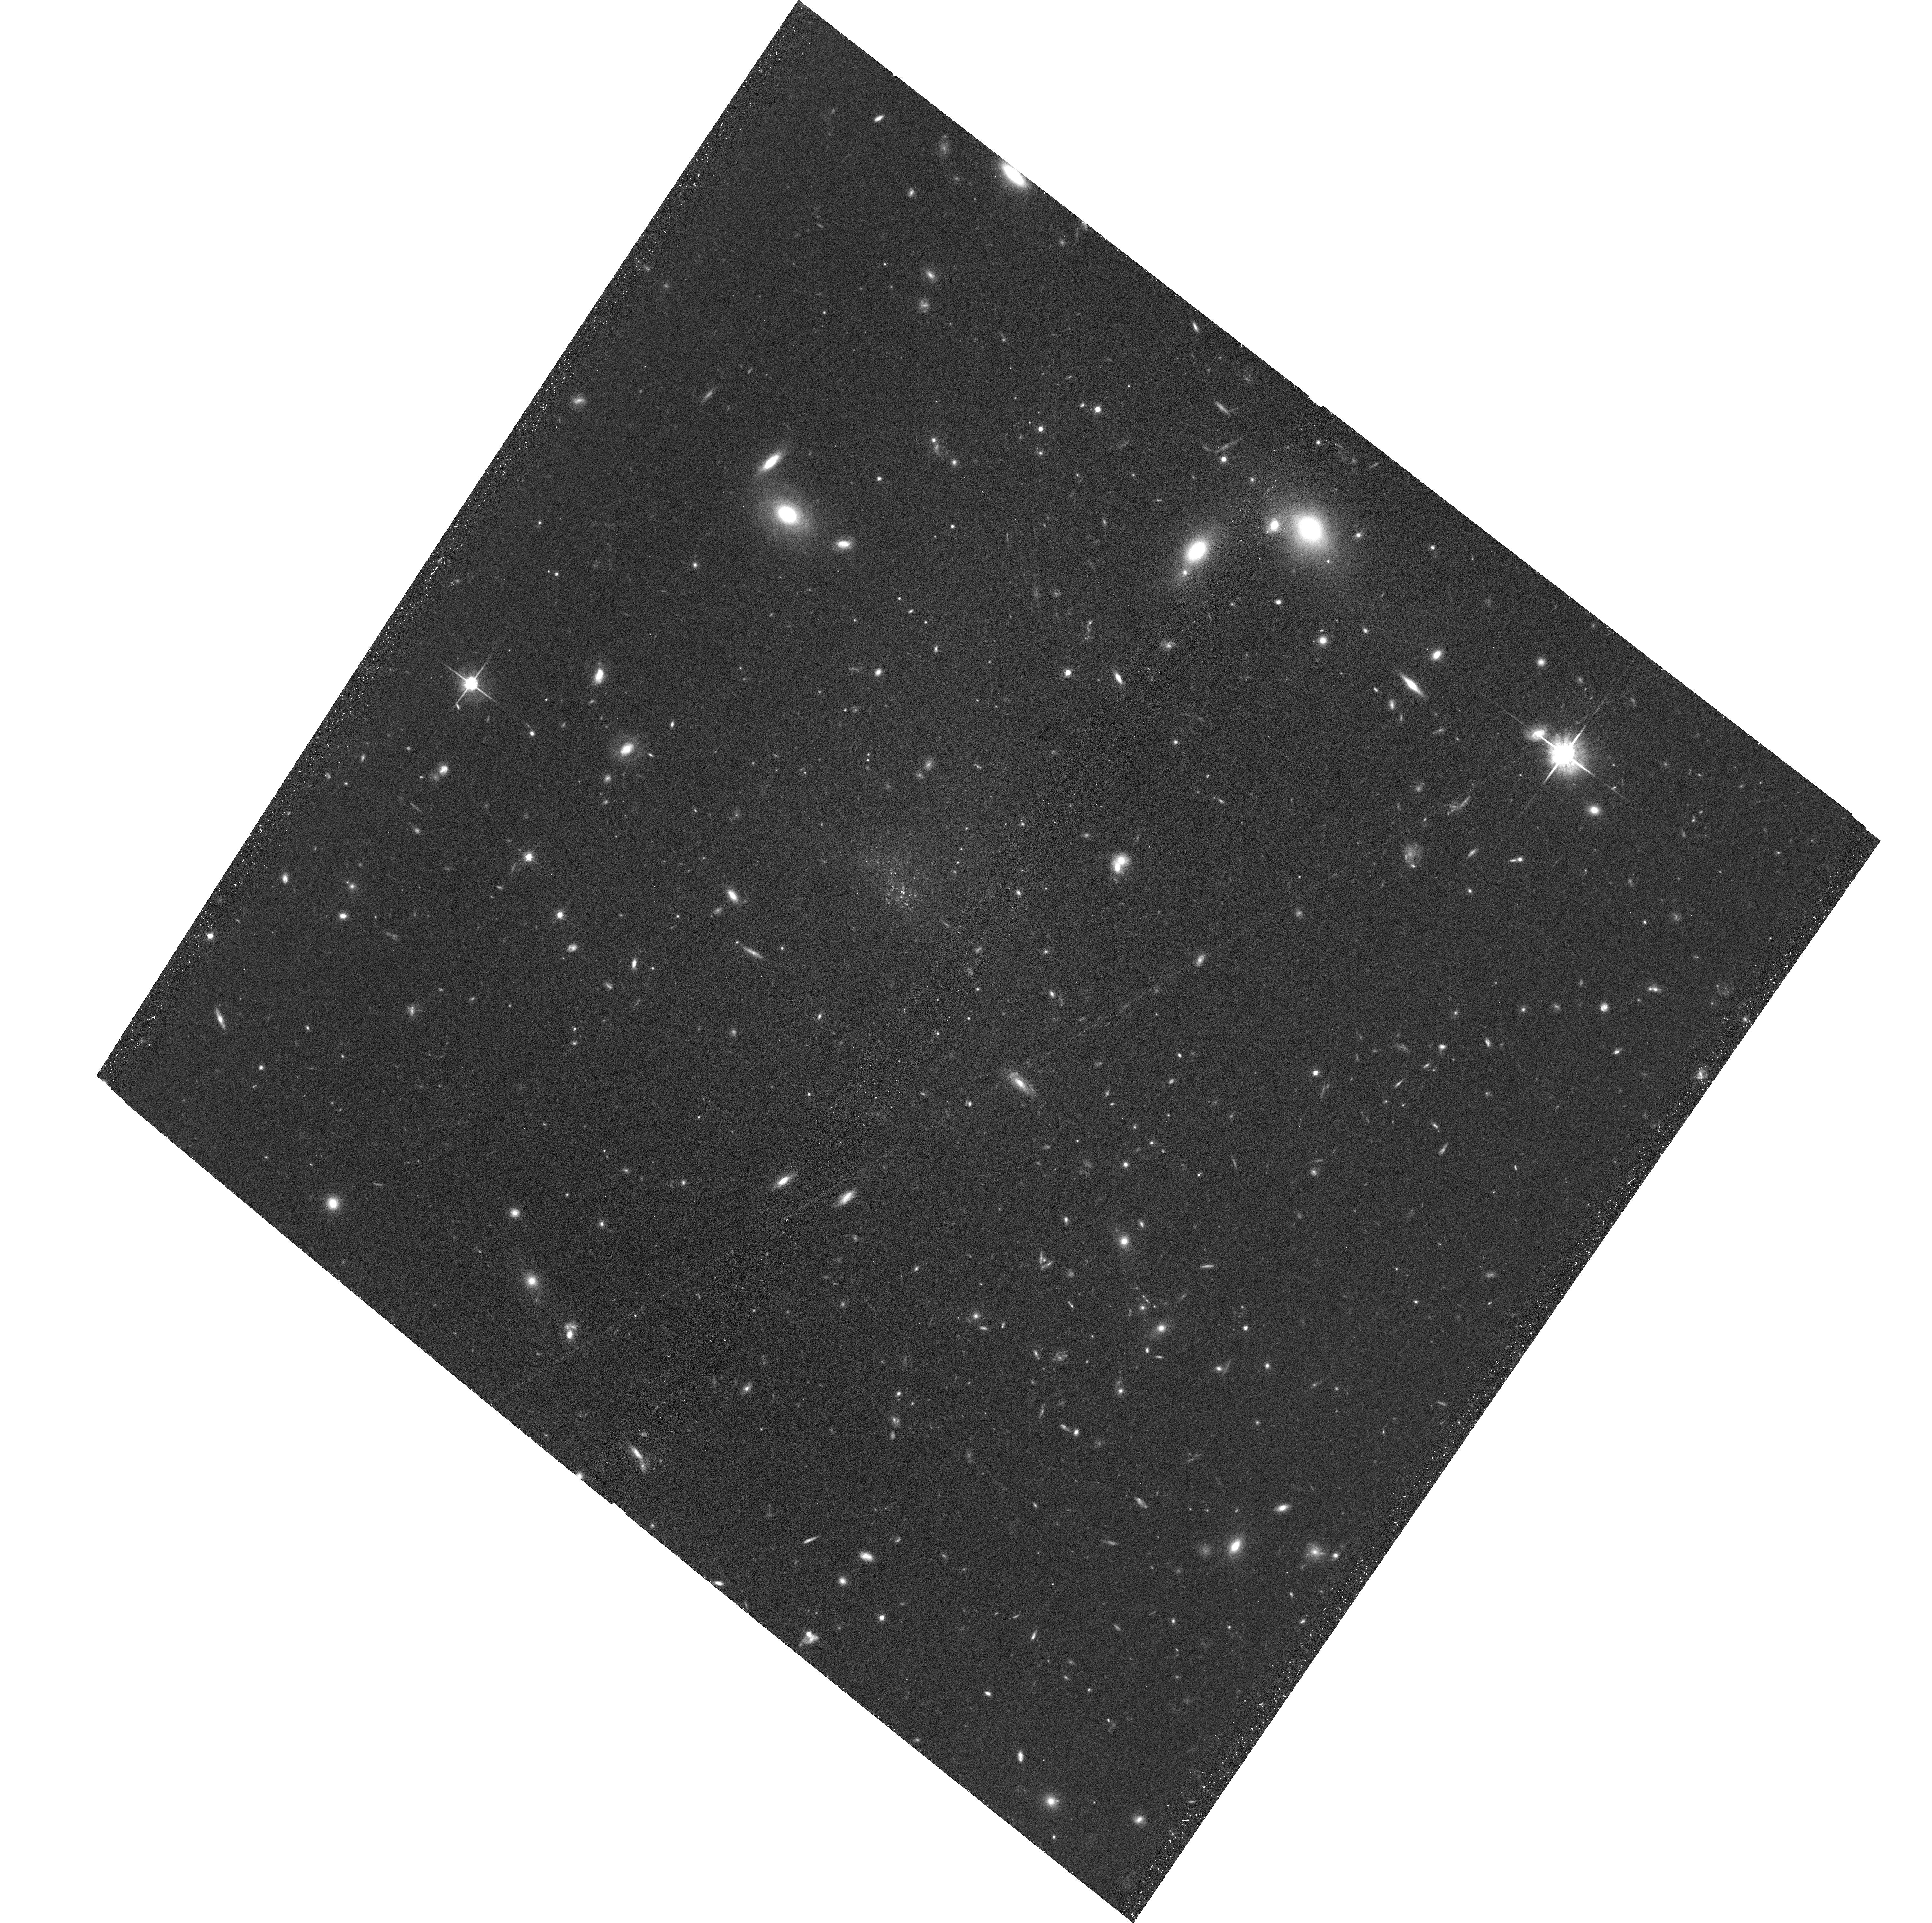
Target: UGC9050-DW1. Instrument: ACS/WFC. Filter: F814W. Exposure: 41 min. Observation ID: hst_16890_03_acs_wfc_f814w_jesd03

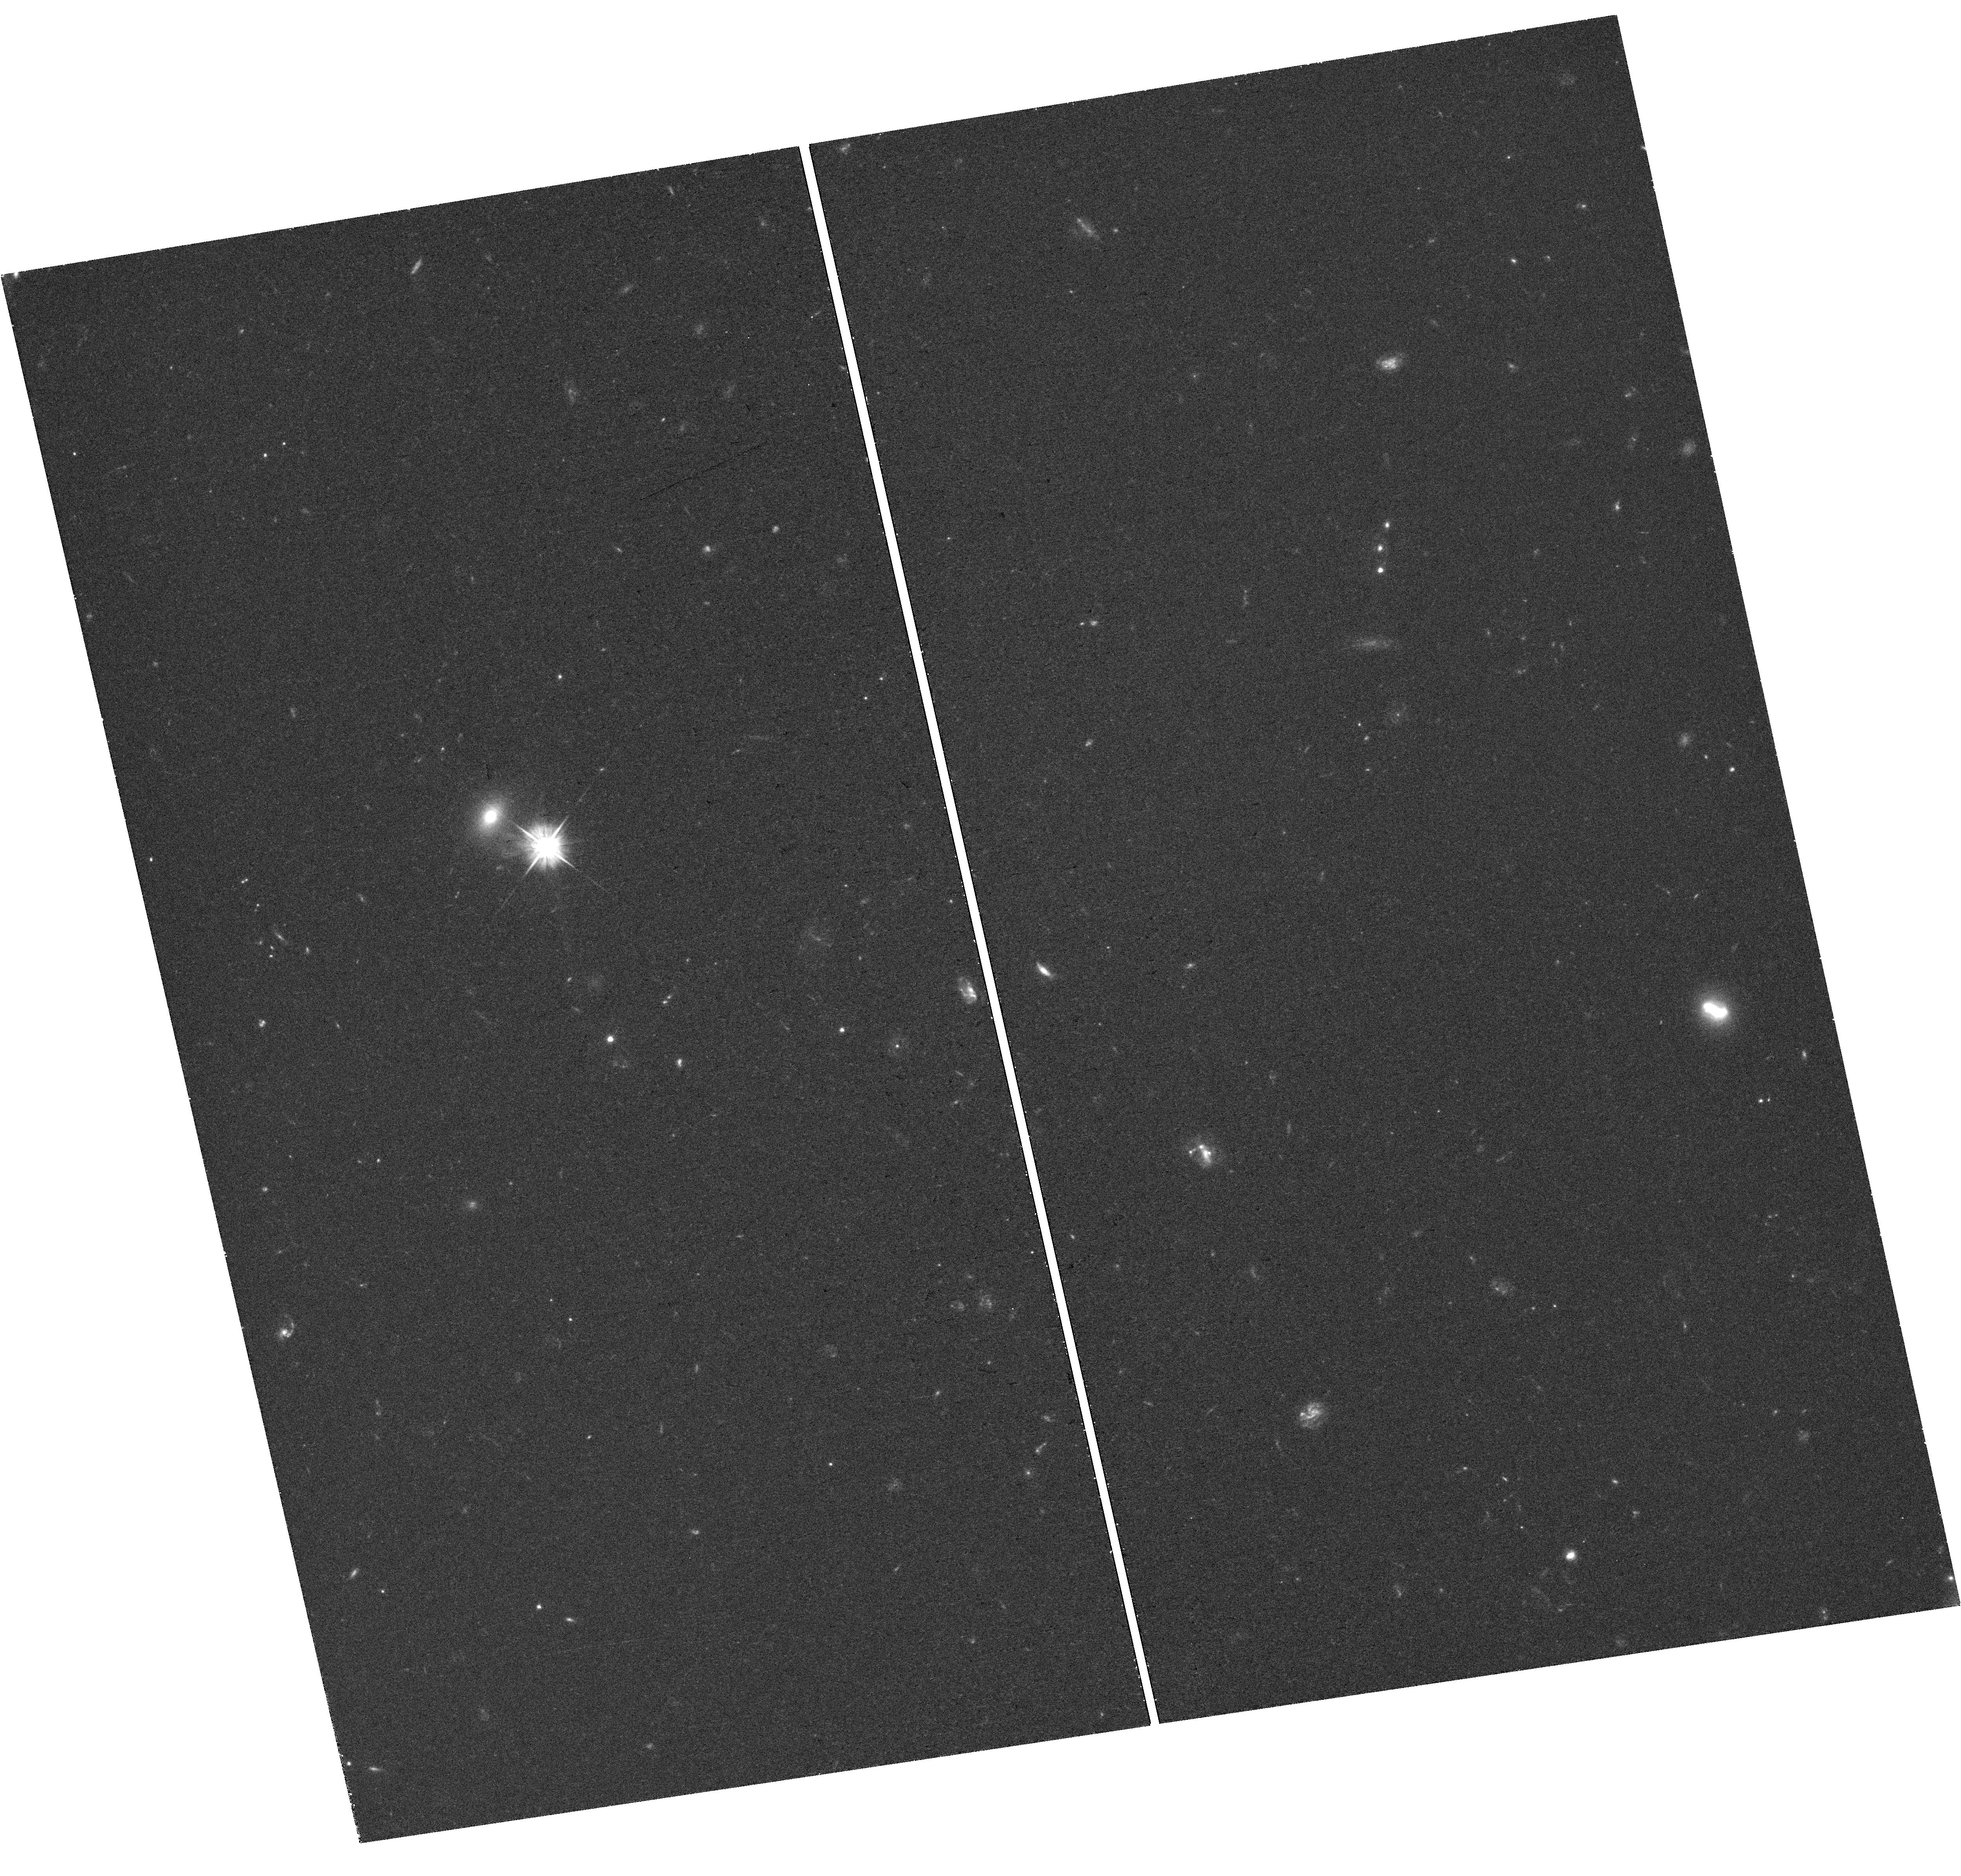
Target: field at RA 32.060°, Dec -7.826°. Instrument: WFC3/UVIS. Filter: F555W. Exposure: 38 min. Observation ID: hst_16890_02_wfc3_uvis_f555w_iesd02

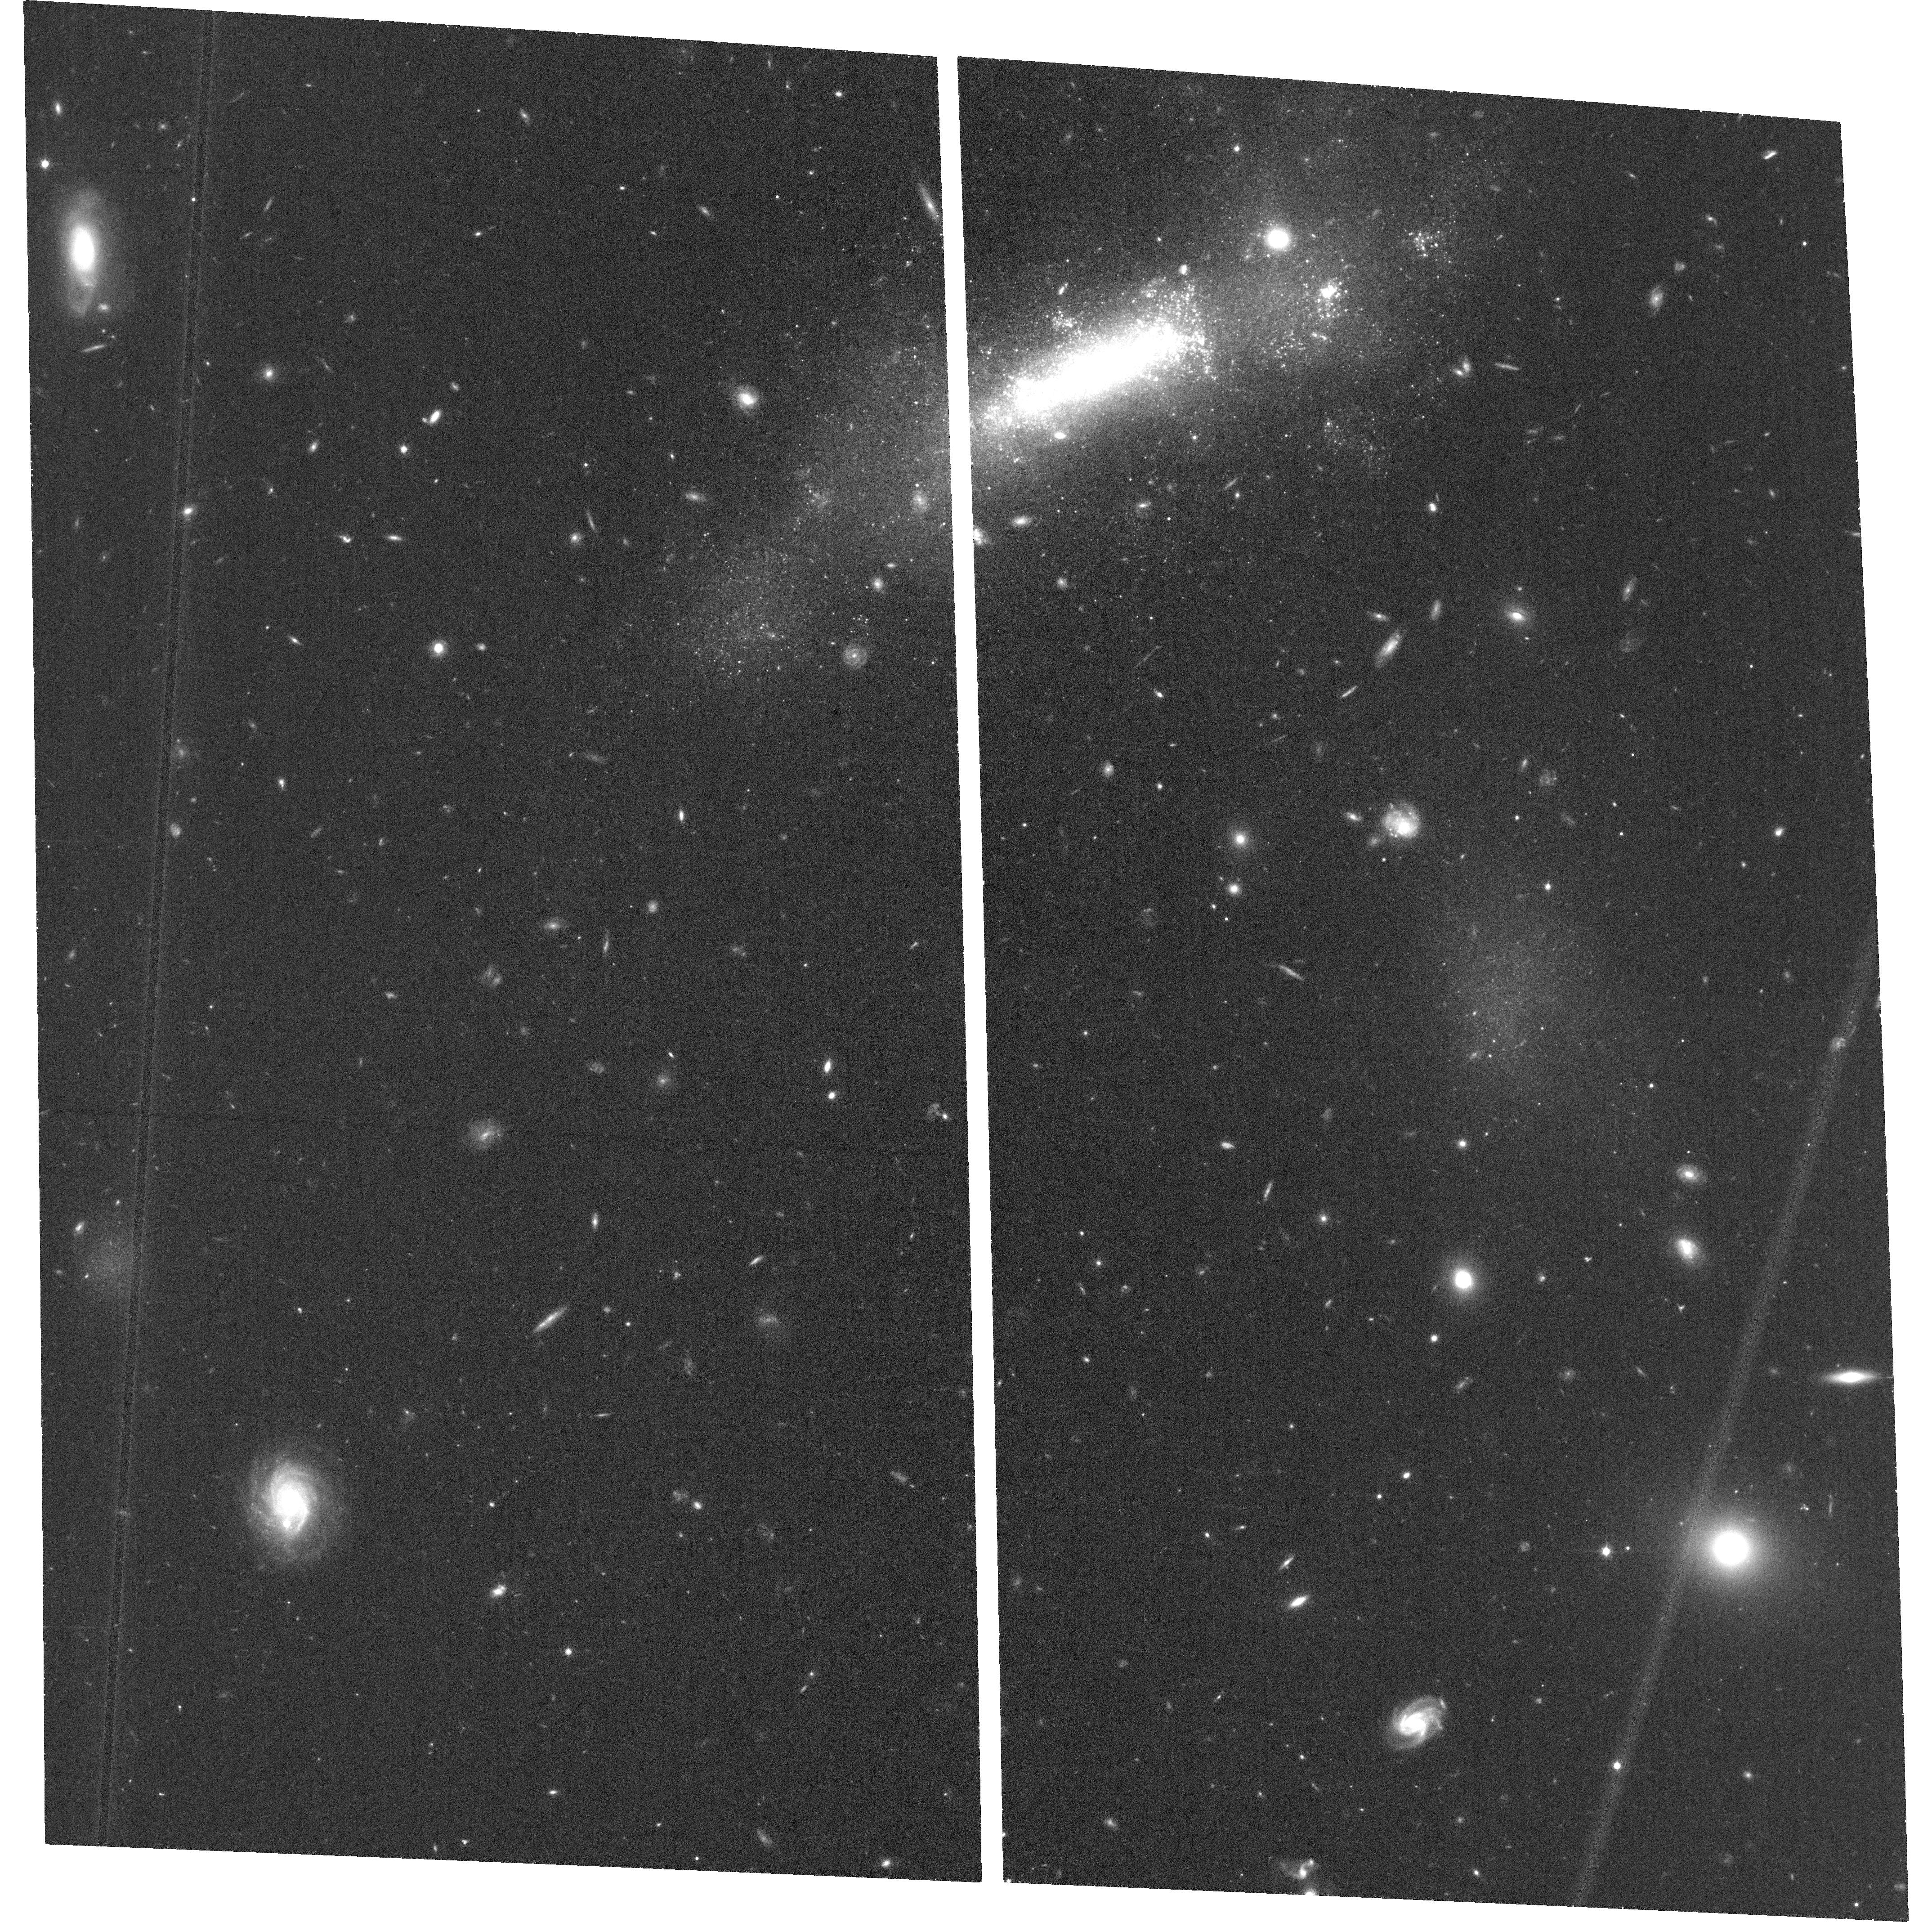
Target: KUG203-DW1. Instrument: ACS/WFC. Filter: F814W. Exposure: 35 min. Observation ID: hst_16890_01_acs_wfc_f814w_jesd01

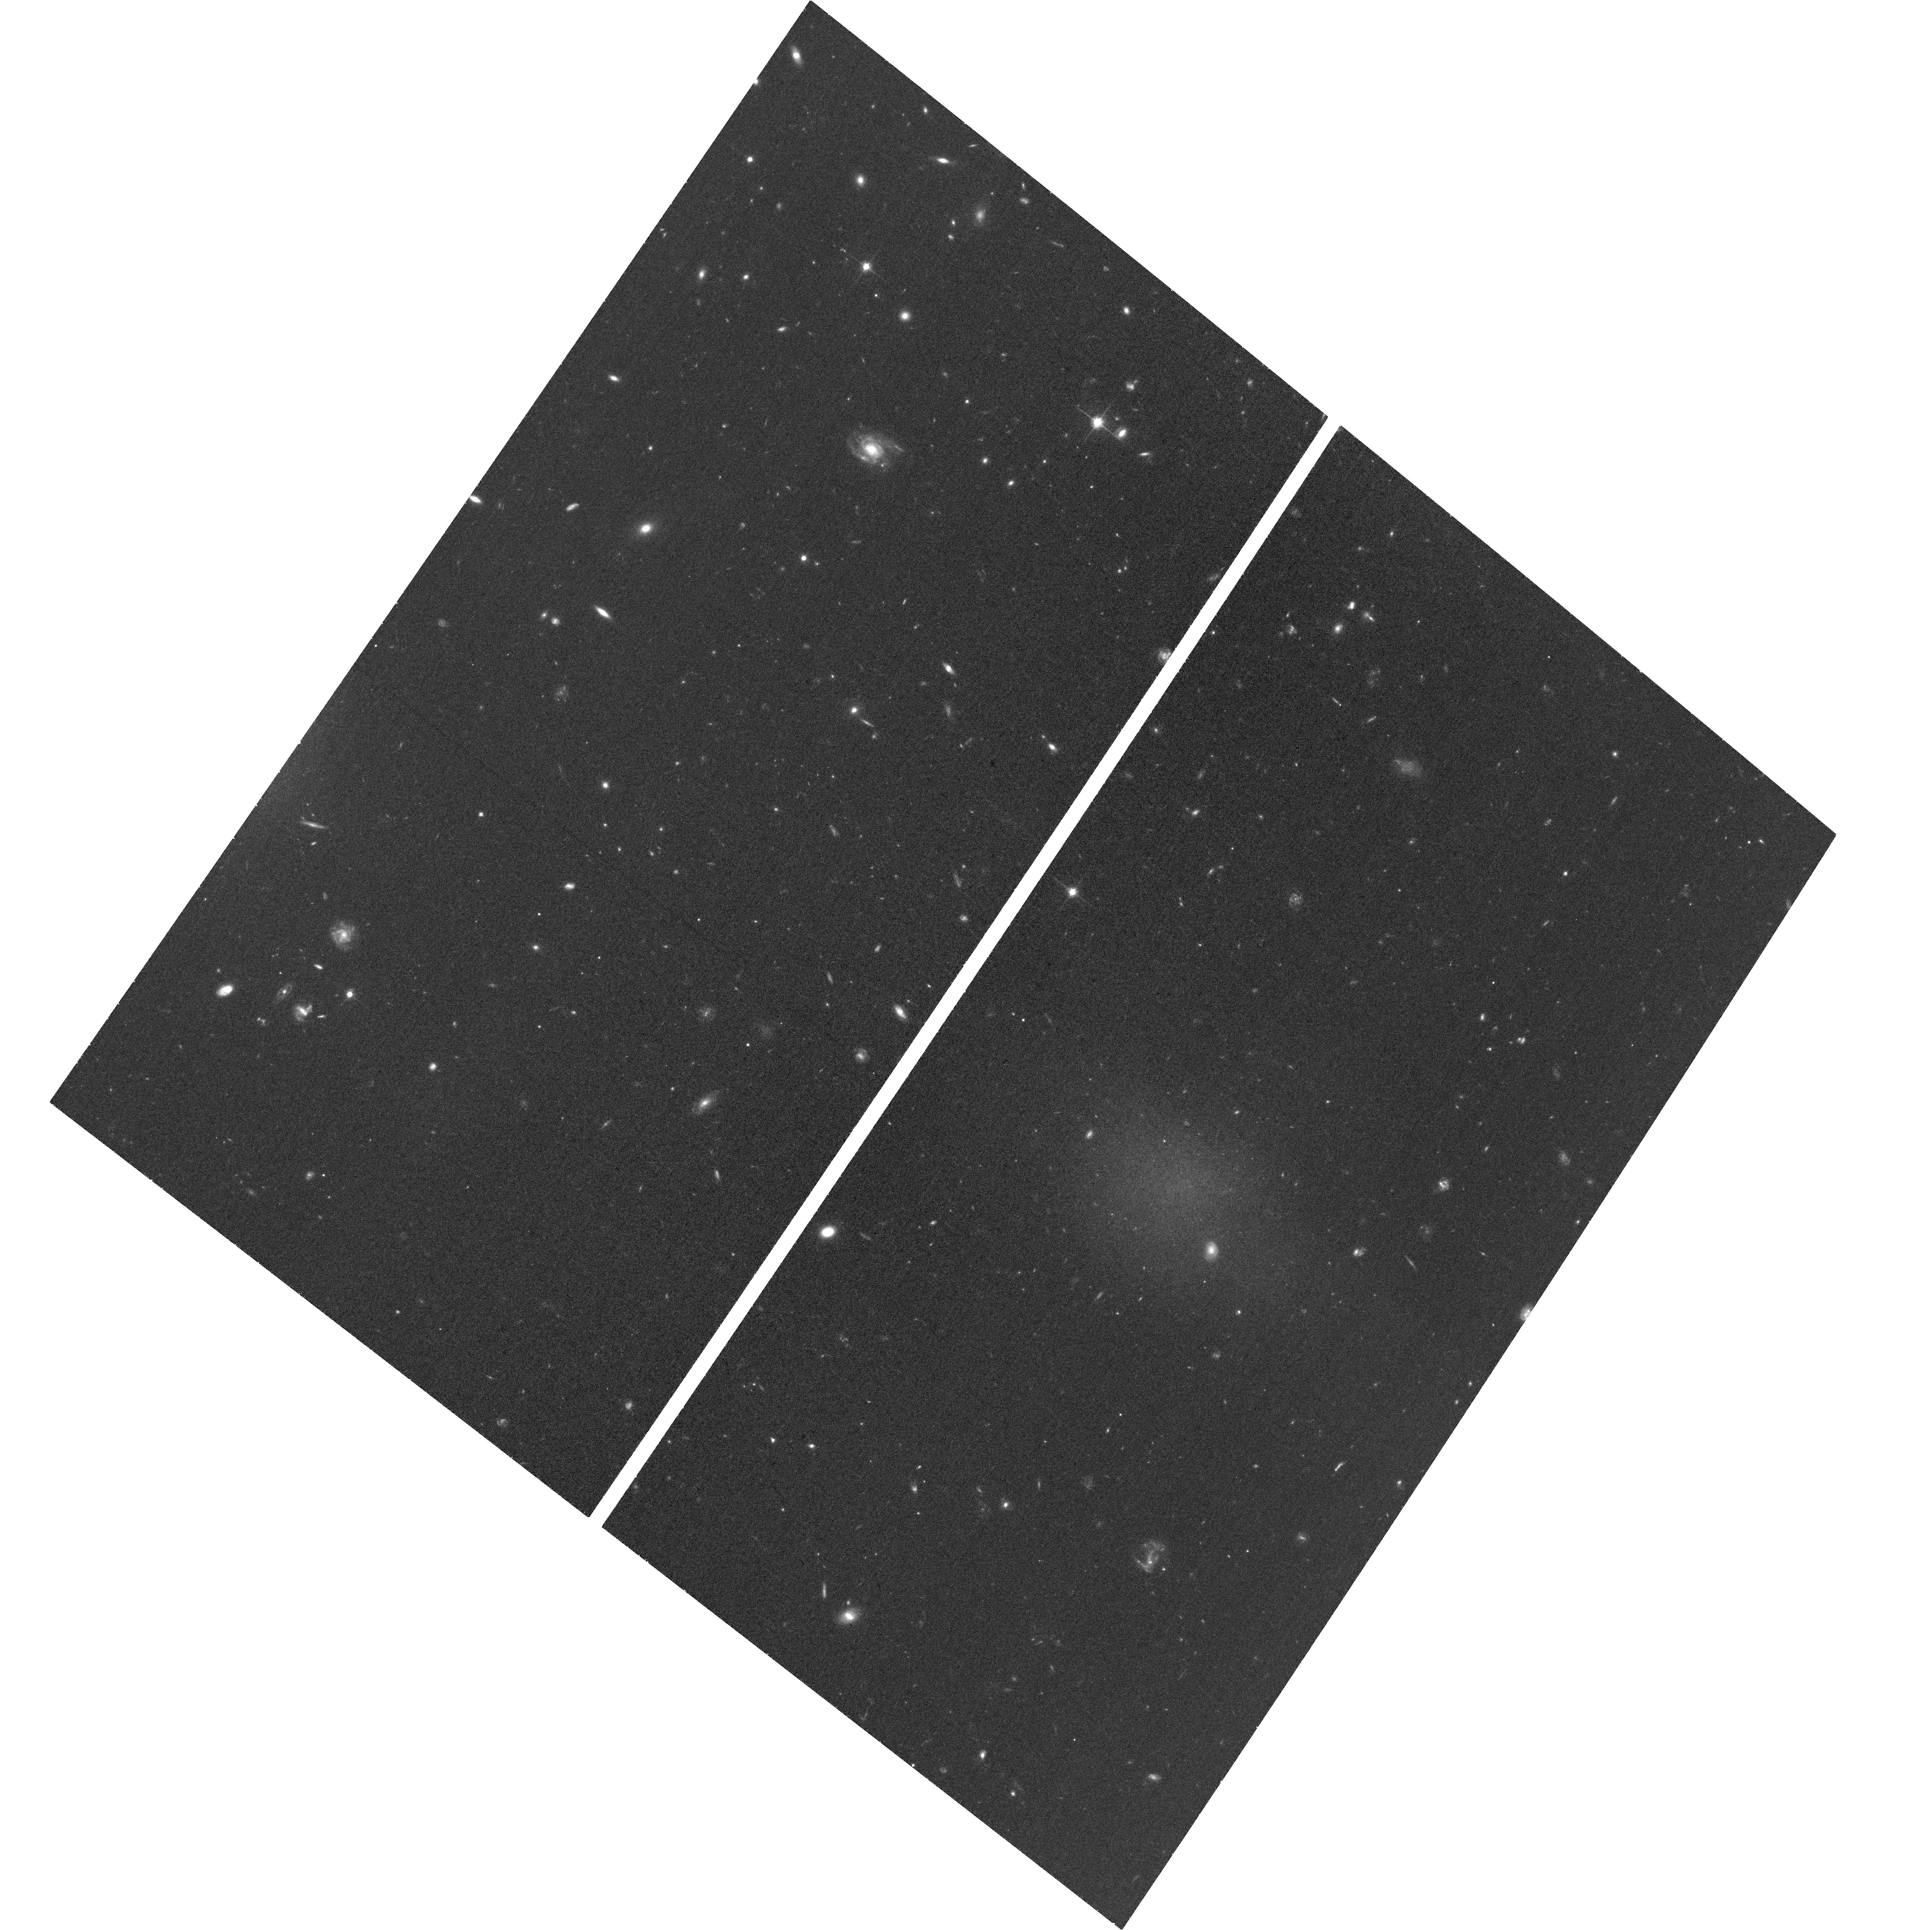
Target: KDG013. Instrument: ACS/WFC. Filter: F814W. Exposure: 35 min. Observation ID: hst_16890_02_acs_wfc_f814w_jesd02

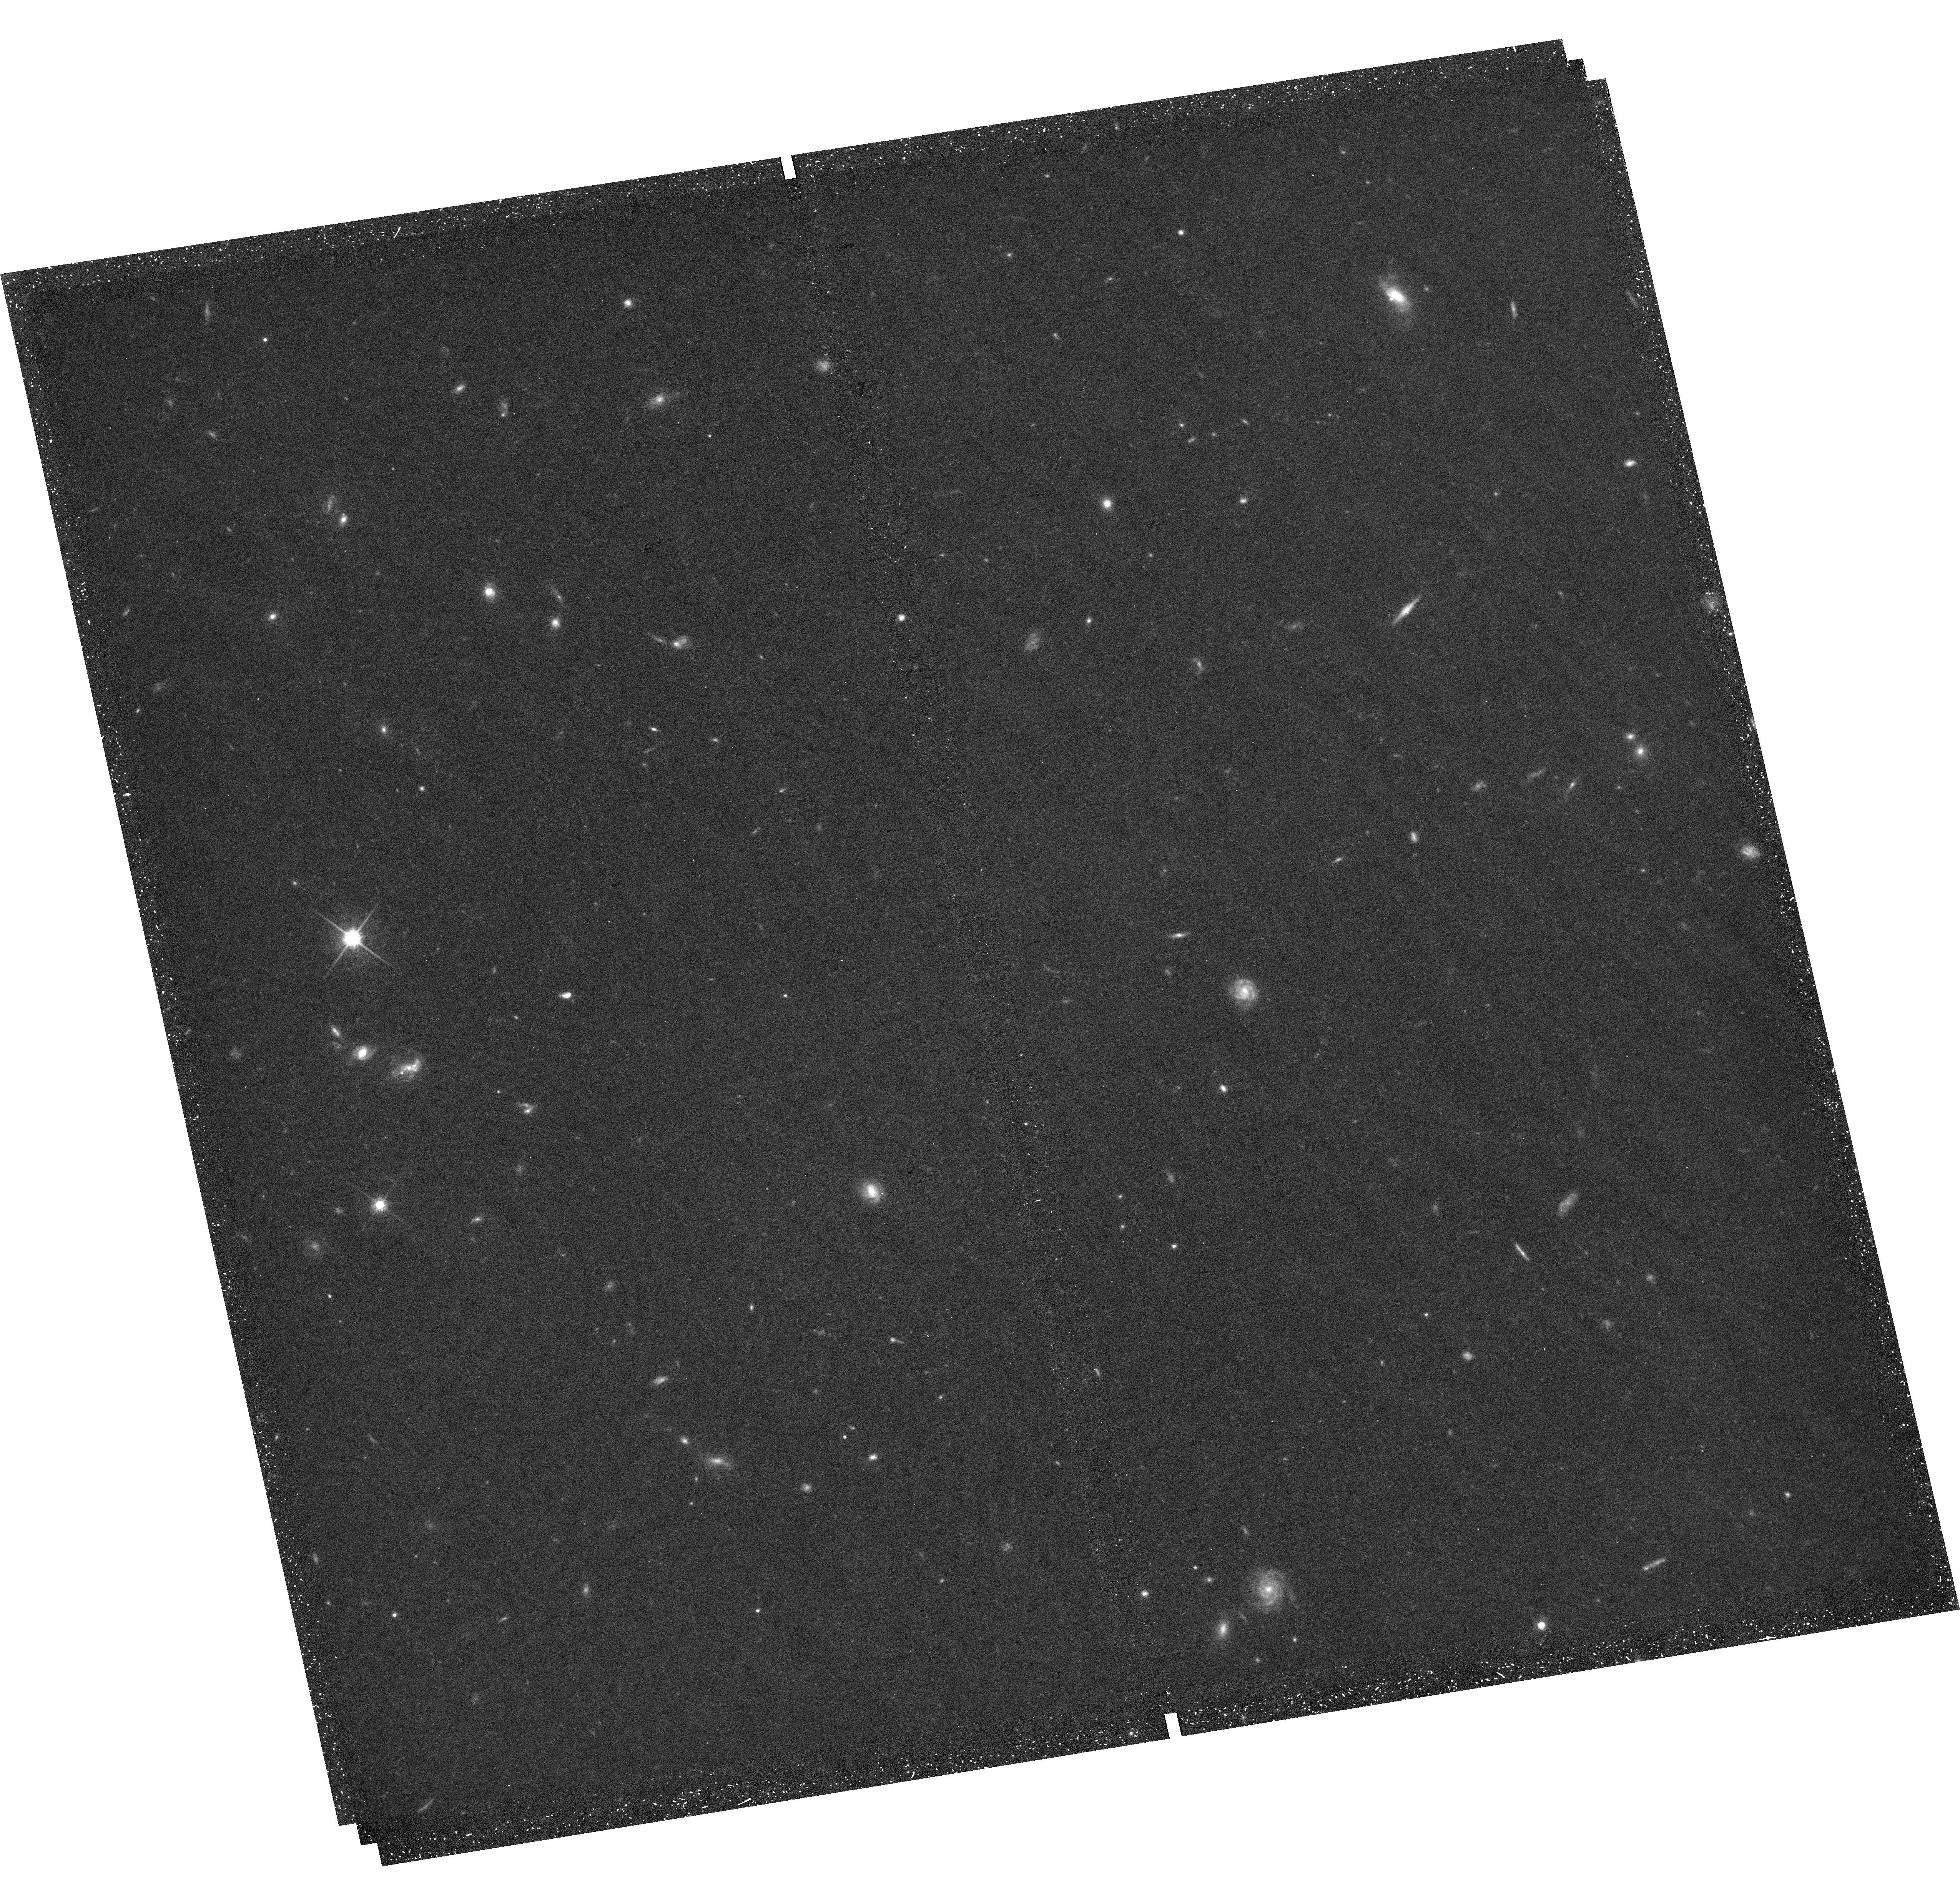
Target: field at RA 212.440°, Dec 51.207°. Instrument: WFC3/UVIS. Filter: F814W. Exposure: 41 min. Observation ID: hst_16890_03_wfc3_uvis_f814w_iesd03

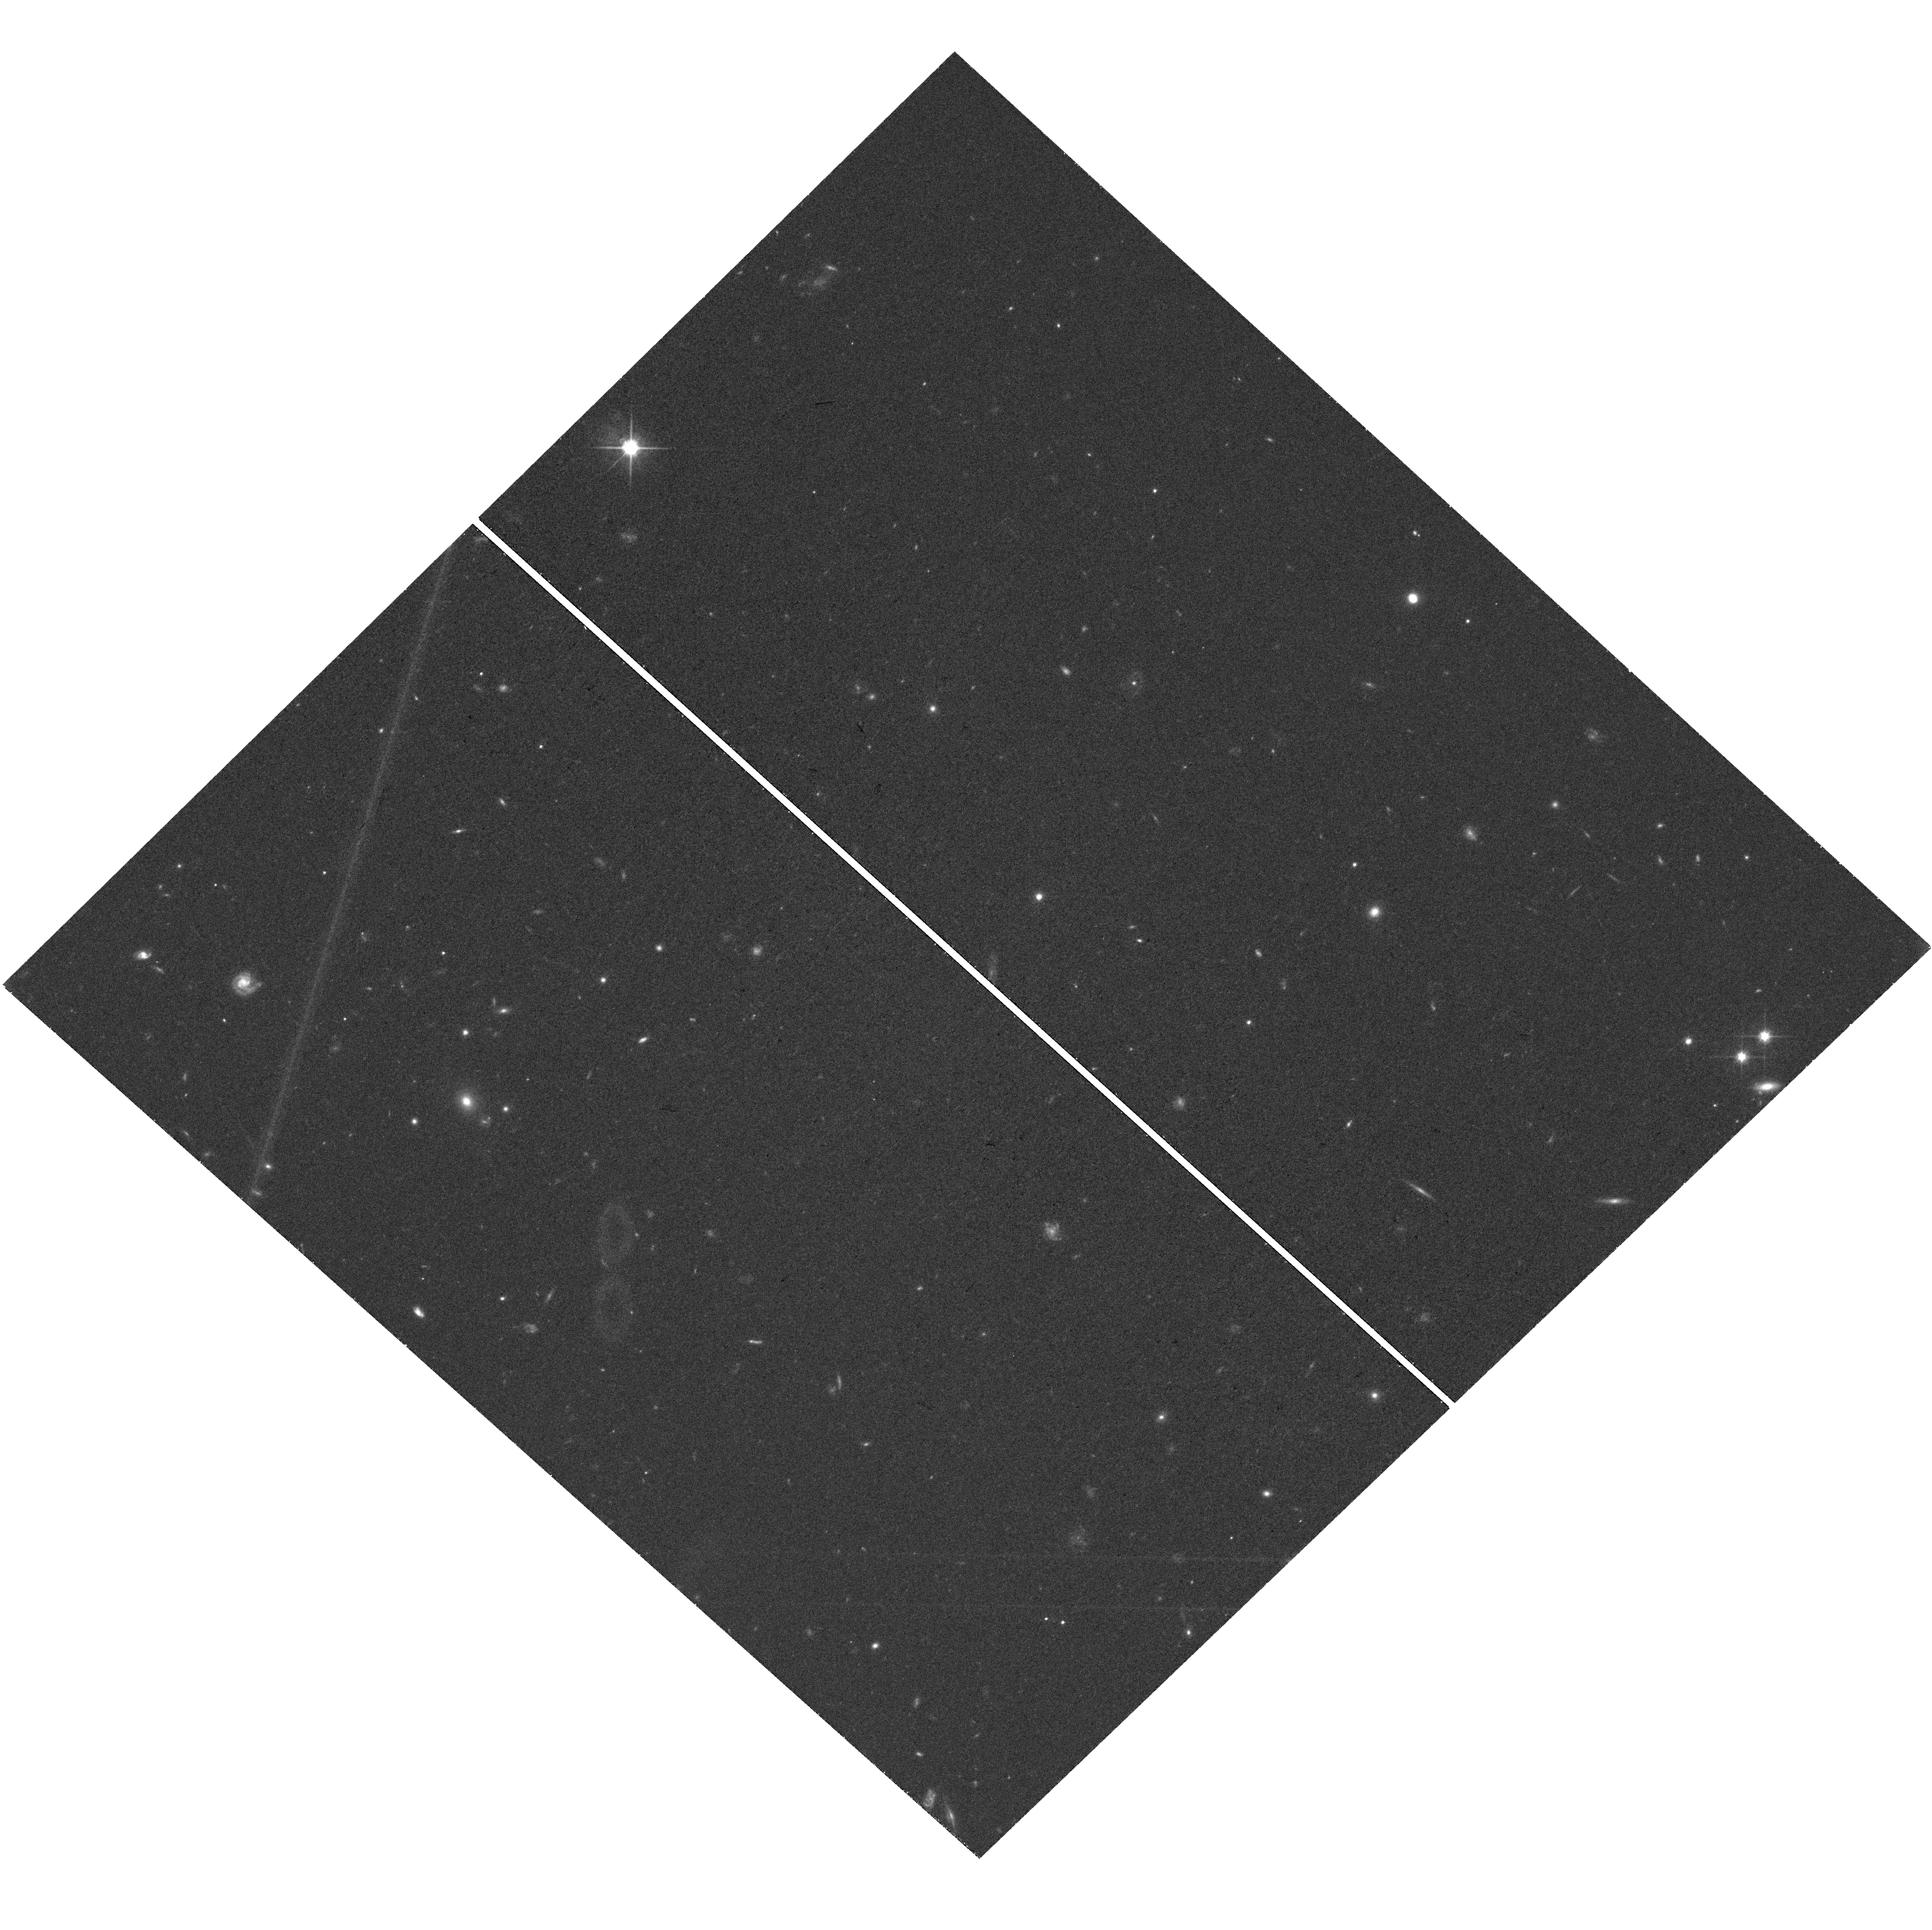
Target: field at RA 31.396°, Dec -9.778°. Instrument: WFC3/UVIS. Filter: F814W. Exposure: 37 min. Observation ID: hst_16890_01_wfc3_uvis_f814w_iesd01

Ultra-Diffuse Galaxy Formation in Groups -- Tidal or Born That Way? (PI: Sand, David J.)

We request D-configuration HI observations as well as HST data to image three ultra-diffuse galaxies (UDGs) which are in a group environment and plausibly influenced by tidal forces. These dwarfs provide evidence that UDGs can form through interactions, although it is not clear whether they are normal dwarf galaxies that have been `puffed up' during an interaction or if they are tidal dwarf galaxies, the dark matter-free stellar aggregations that can result from gas-rich major galaxy encounters. Alternatively, these galaxies may have formed as UDGs through some other mechanism, and are now associated with a larger galaxy halo. The deep VLA observations are essential for pinpointing HI emission associated with each dwarf and any tidal material. The HST observations will allow for a detailed morphological analysis of each interacting dwarf and will measure their globular cluster content -- a powerful discriminant between formation scenarios. Our team has recently demonstrated the use of combined VLA HI and HST observations in two UDGs, showing that they likely formed via tidal heating of normal dwarf galaxies. This proposal will more than double the sample of objects studied in this way, with a focus on systems that show some evidence for recent star formation.